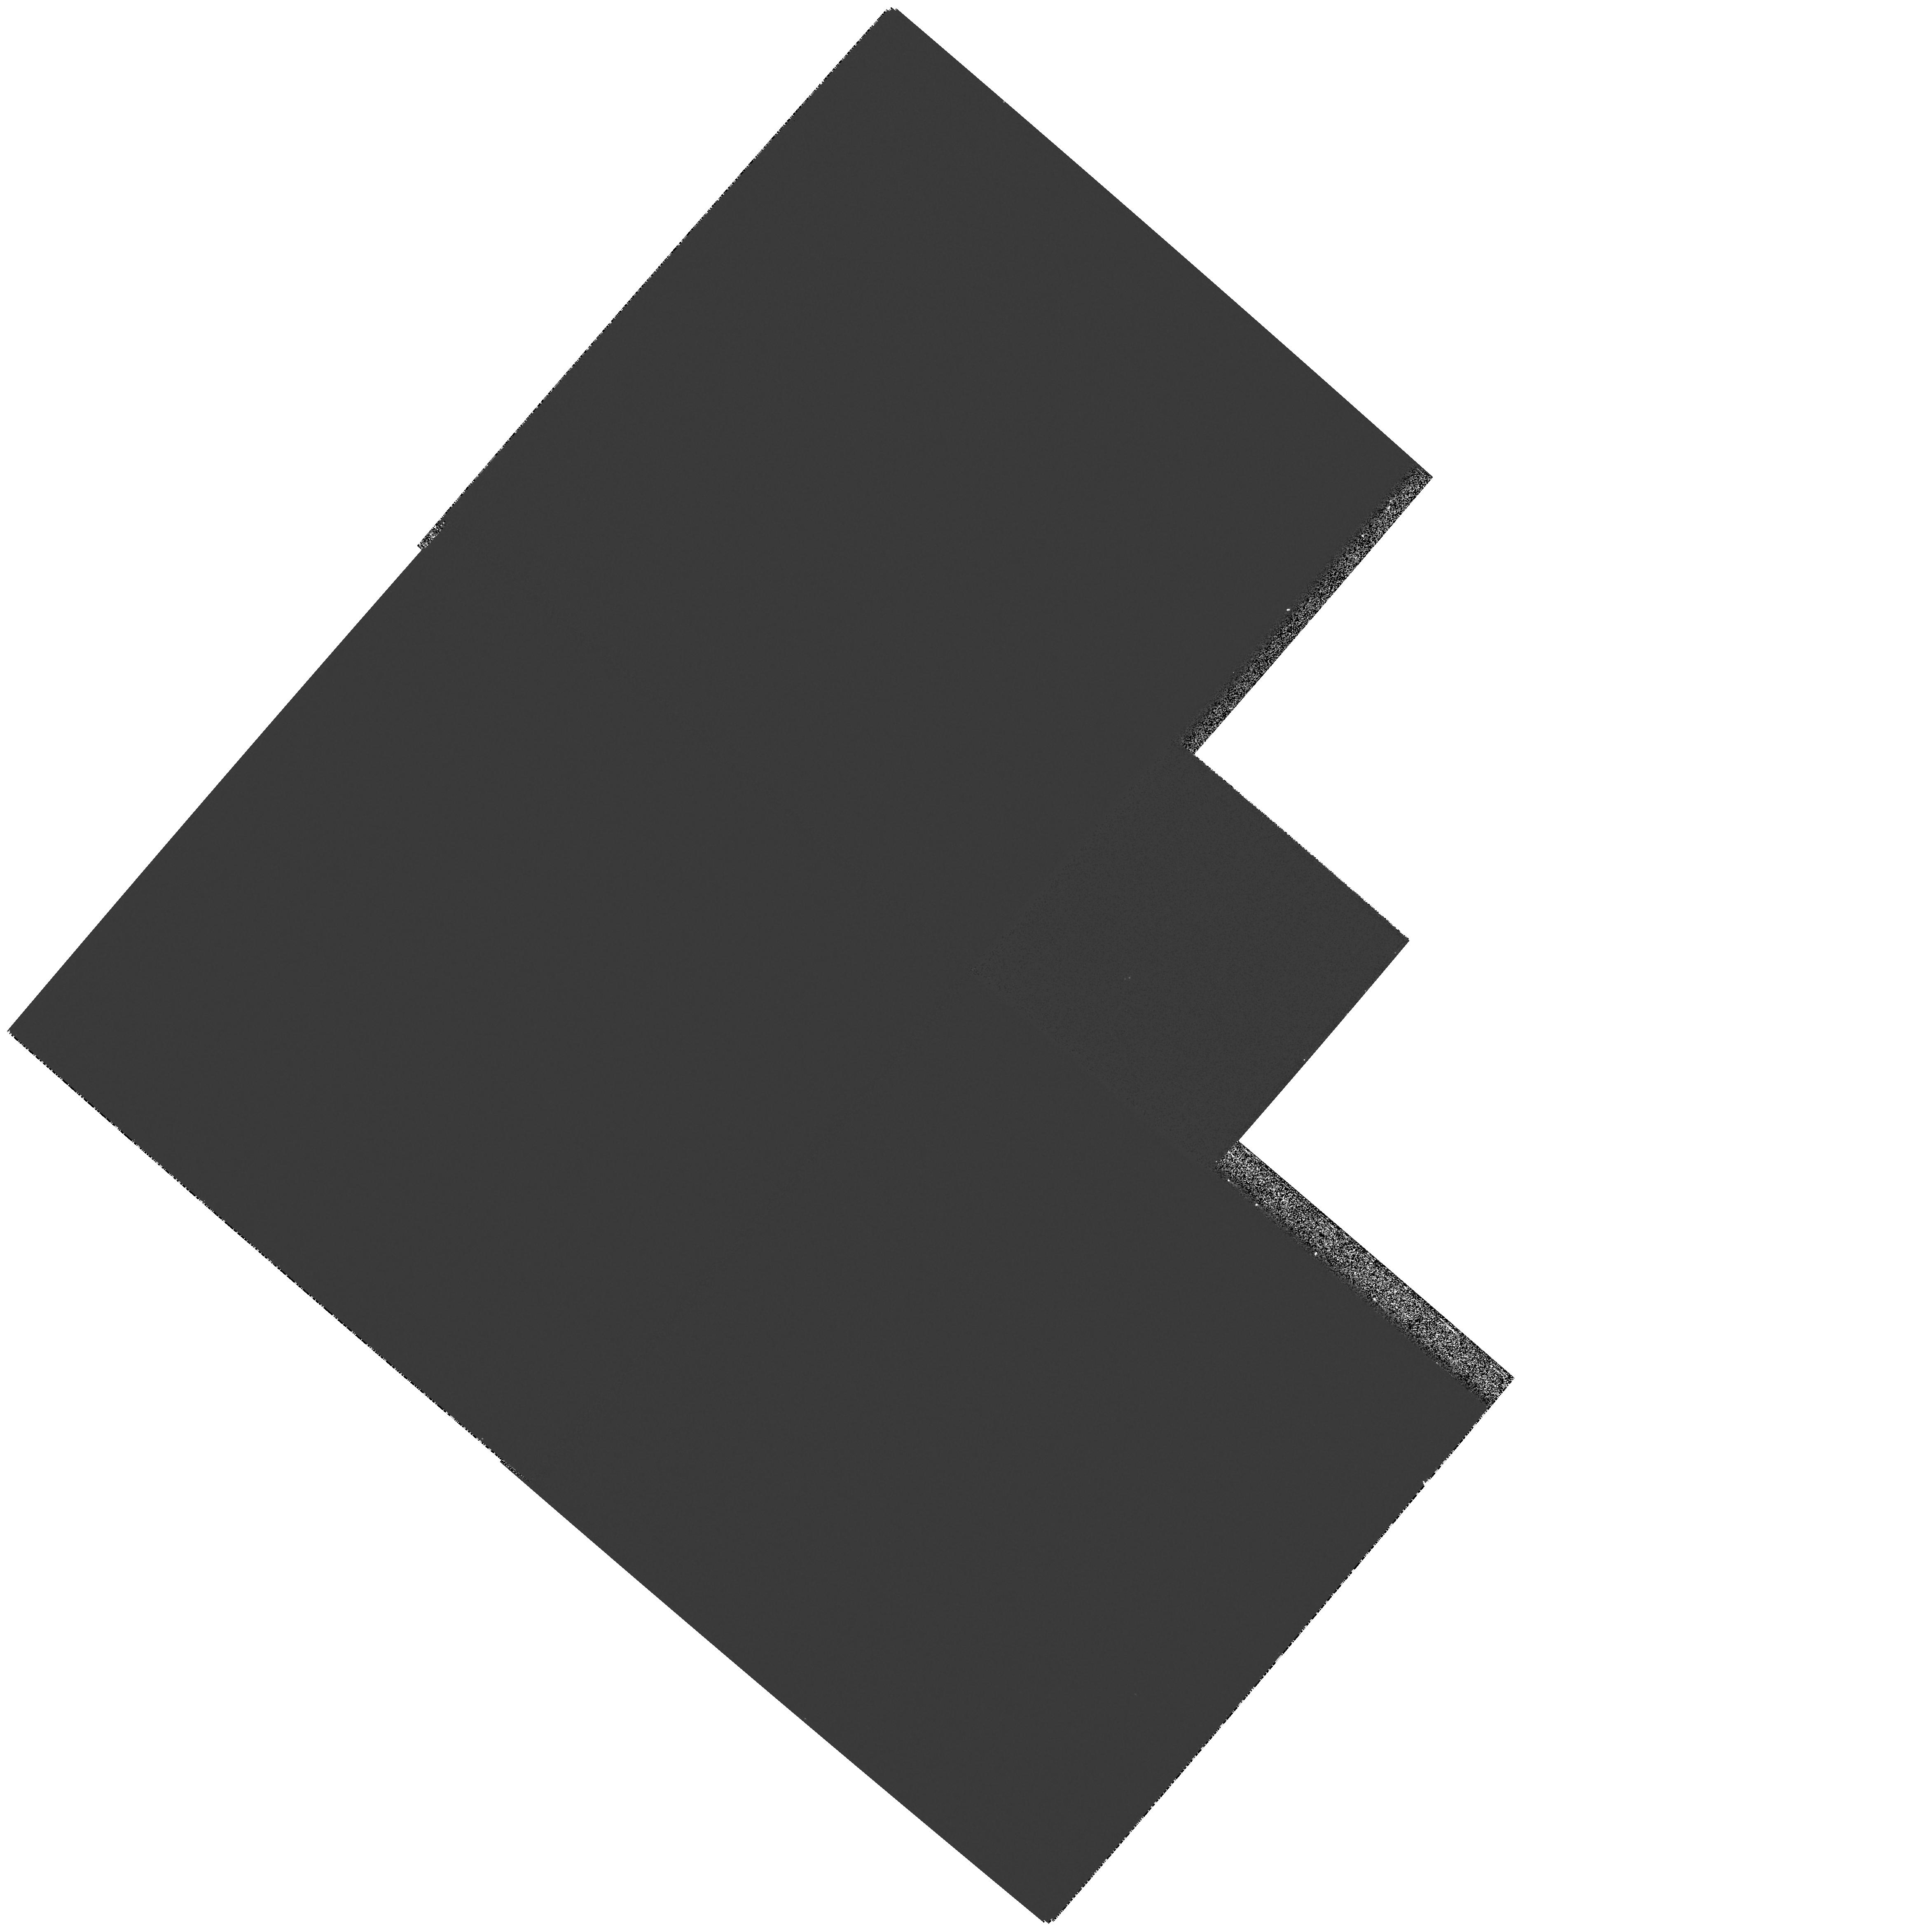
Target: MIRAAB
Instrument: WFPC2/PC
Filter: F343N
Exposure: 4 min
Observation ID: hst_11224_01_wfpc2_pc_f343n_u9zh01

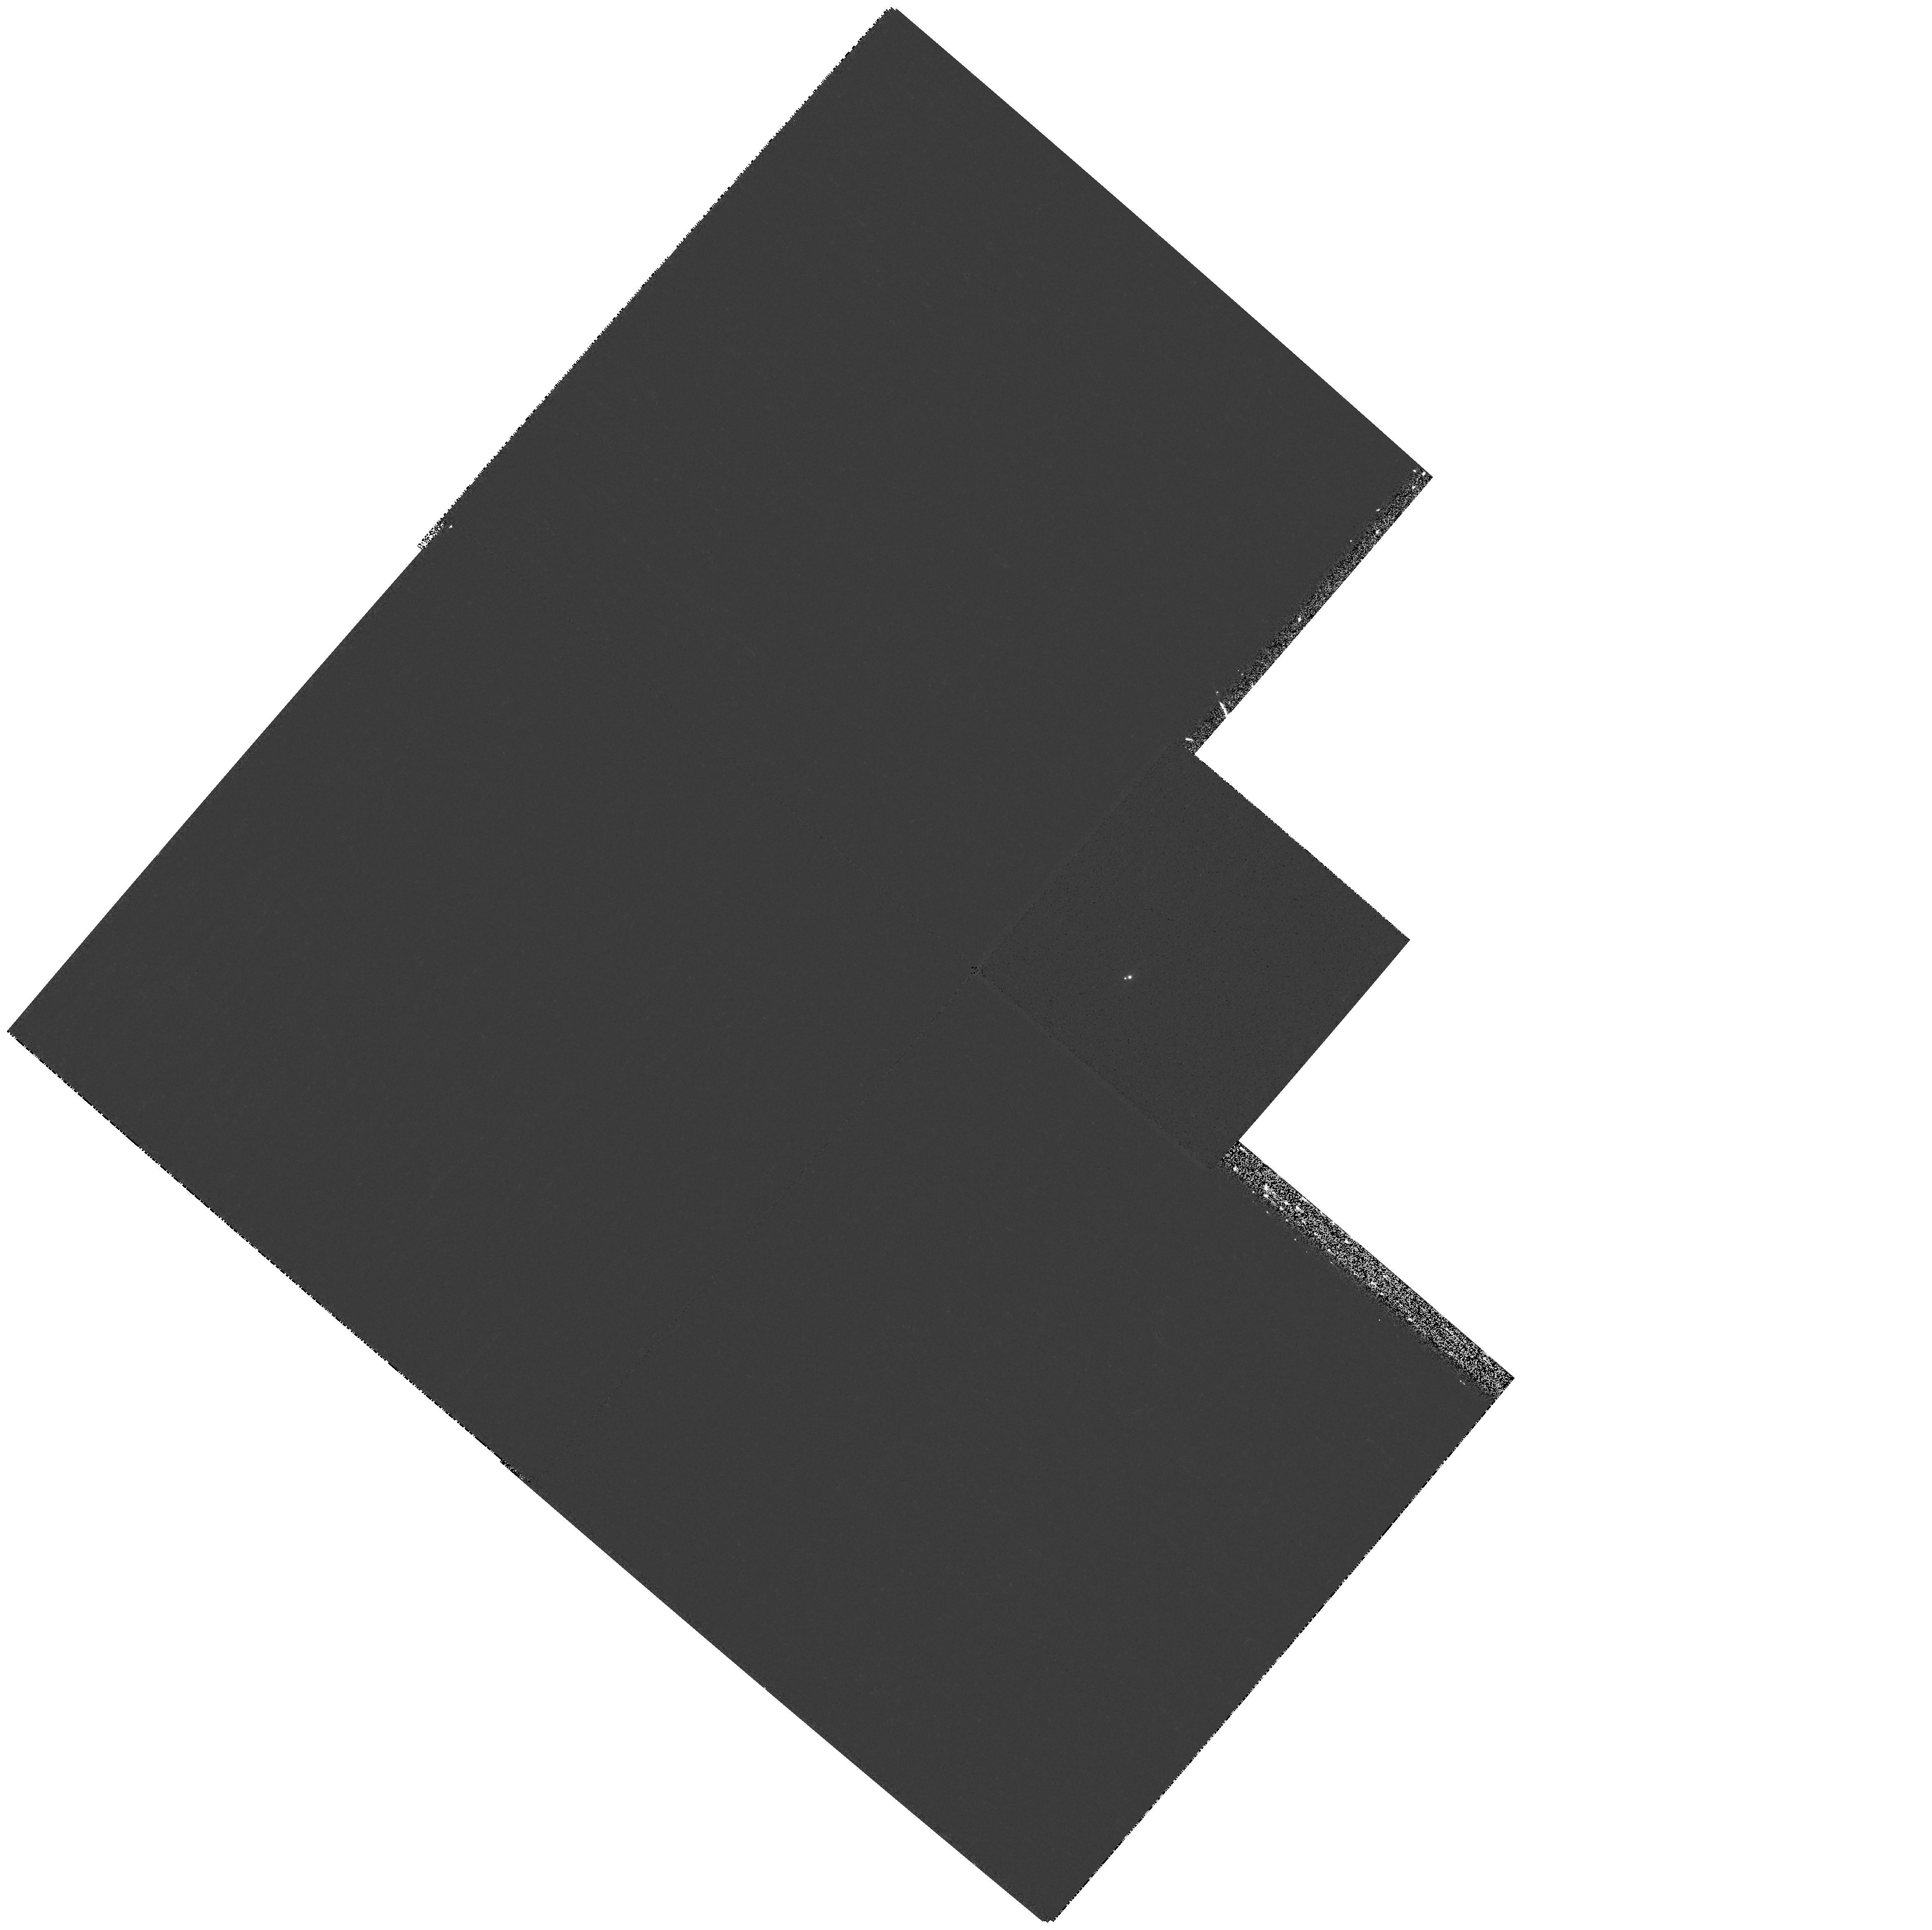
Target: MIRAAB
Instrument: WFPC2/PC
Filter: F375N
Exposure: 5 min
Observation ID: hst_11224_01_wfpc2_pc_f375n_u9zh01

Unraveling Mira AB Accretion Mysteries (PI: Karovska, Margarita)

Wind accretion is one of the most common yet poorly understood phenomena in astrophysics. A key step toward advancing our understanding of physical processes and accretion geometries in wind accreting systems is direct imaging of the individual components and mass flows. The nearby symbiotic binary Mira AB, composed of an AGB donor star and an accreting compact companion, is a unique target since it can be easily spatially resolved with the HST, and thus serves as a perfect test laboratory for accretion studies in wind interacting systems. We propose to carry out WFPC2 observations of Mira AB following the HST and Chandra detections of an unprecedented outburst from the cool giant, and the discovery of an accretion stream showing for the first time evidence for a direct mass transfer between the components in a wind accreting system. High-angular-resolution multiwavelength imaging at UV /optical wavelengths will allow us to determine the properties of the ejected material as it flows throughout the binary and interacts with the Mira A circumstellar material and wind; the physical characteristics of mass transfer in this system and especially the role of the accretion stream between Mira A and Mira B; and the response of the system to the increased accretion rate onto Mira B following the outburst. These results will provide crucial inputs and quantitative constraints to models of wind interacting systems and will also anchor our understanding of accretion processes in a wide range of interacting binaries that cannot be currently resolved, including in other symbiotics and more exotic systems such as accreting black holes and neutron stars in high-mass X-ray binaries.